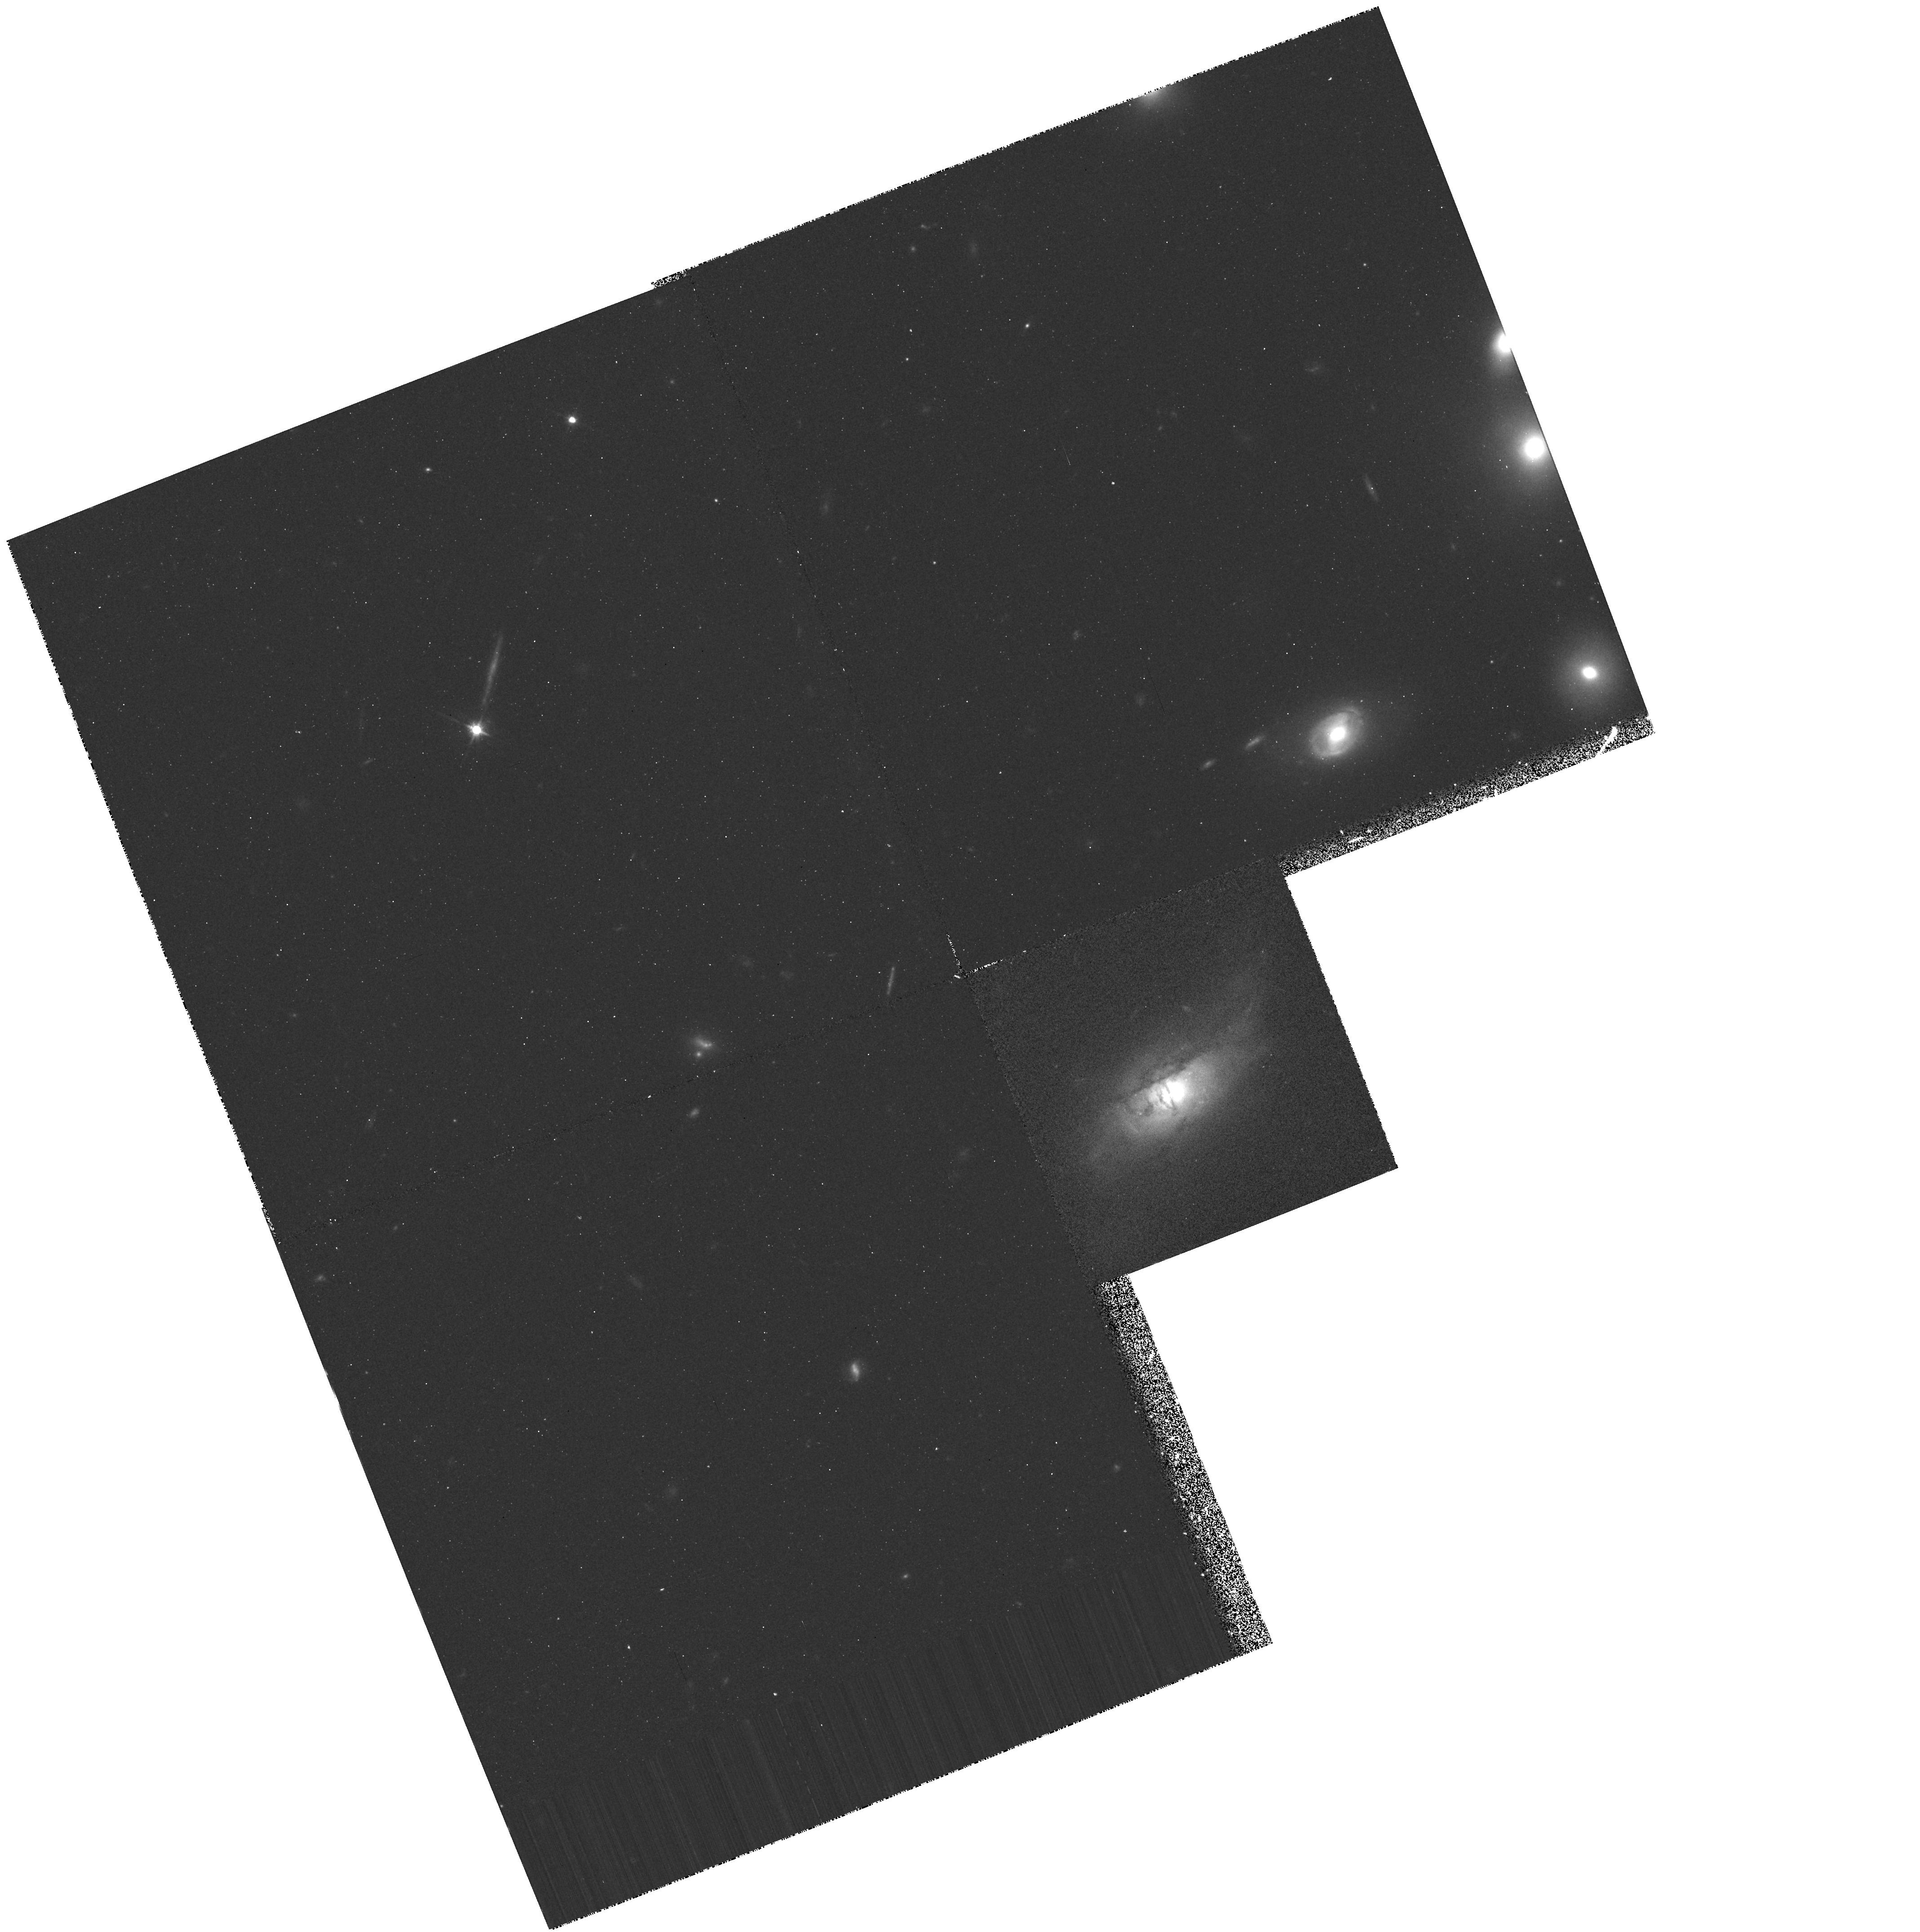
Target: 3C285
Instrument: WFPC2/PC
Filter: F702W
Exposure: 20 min
Observation ID: hst_5156_03_wfpc2_pc_f702w_u25d03

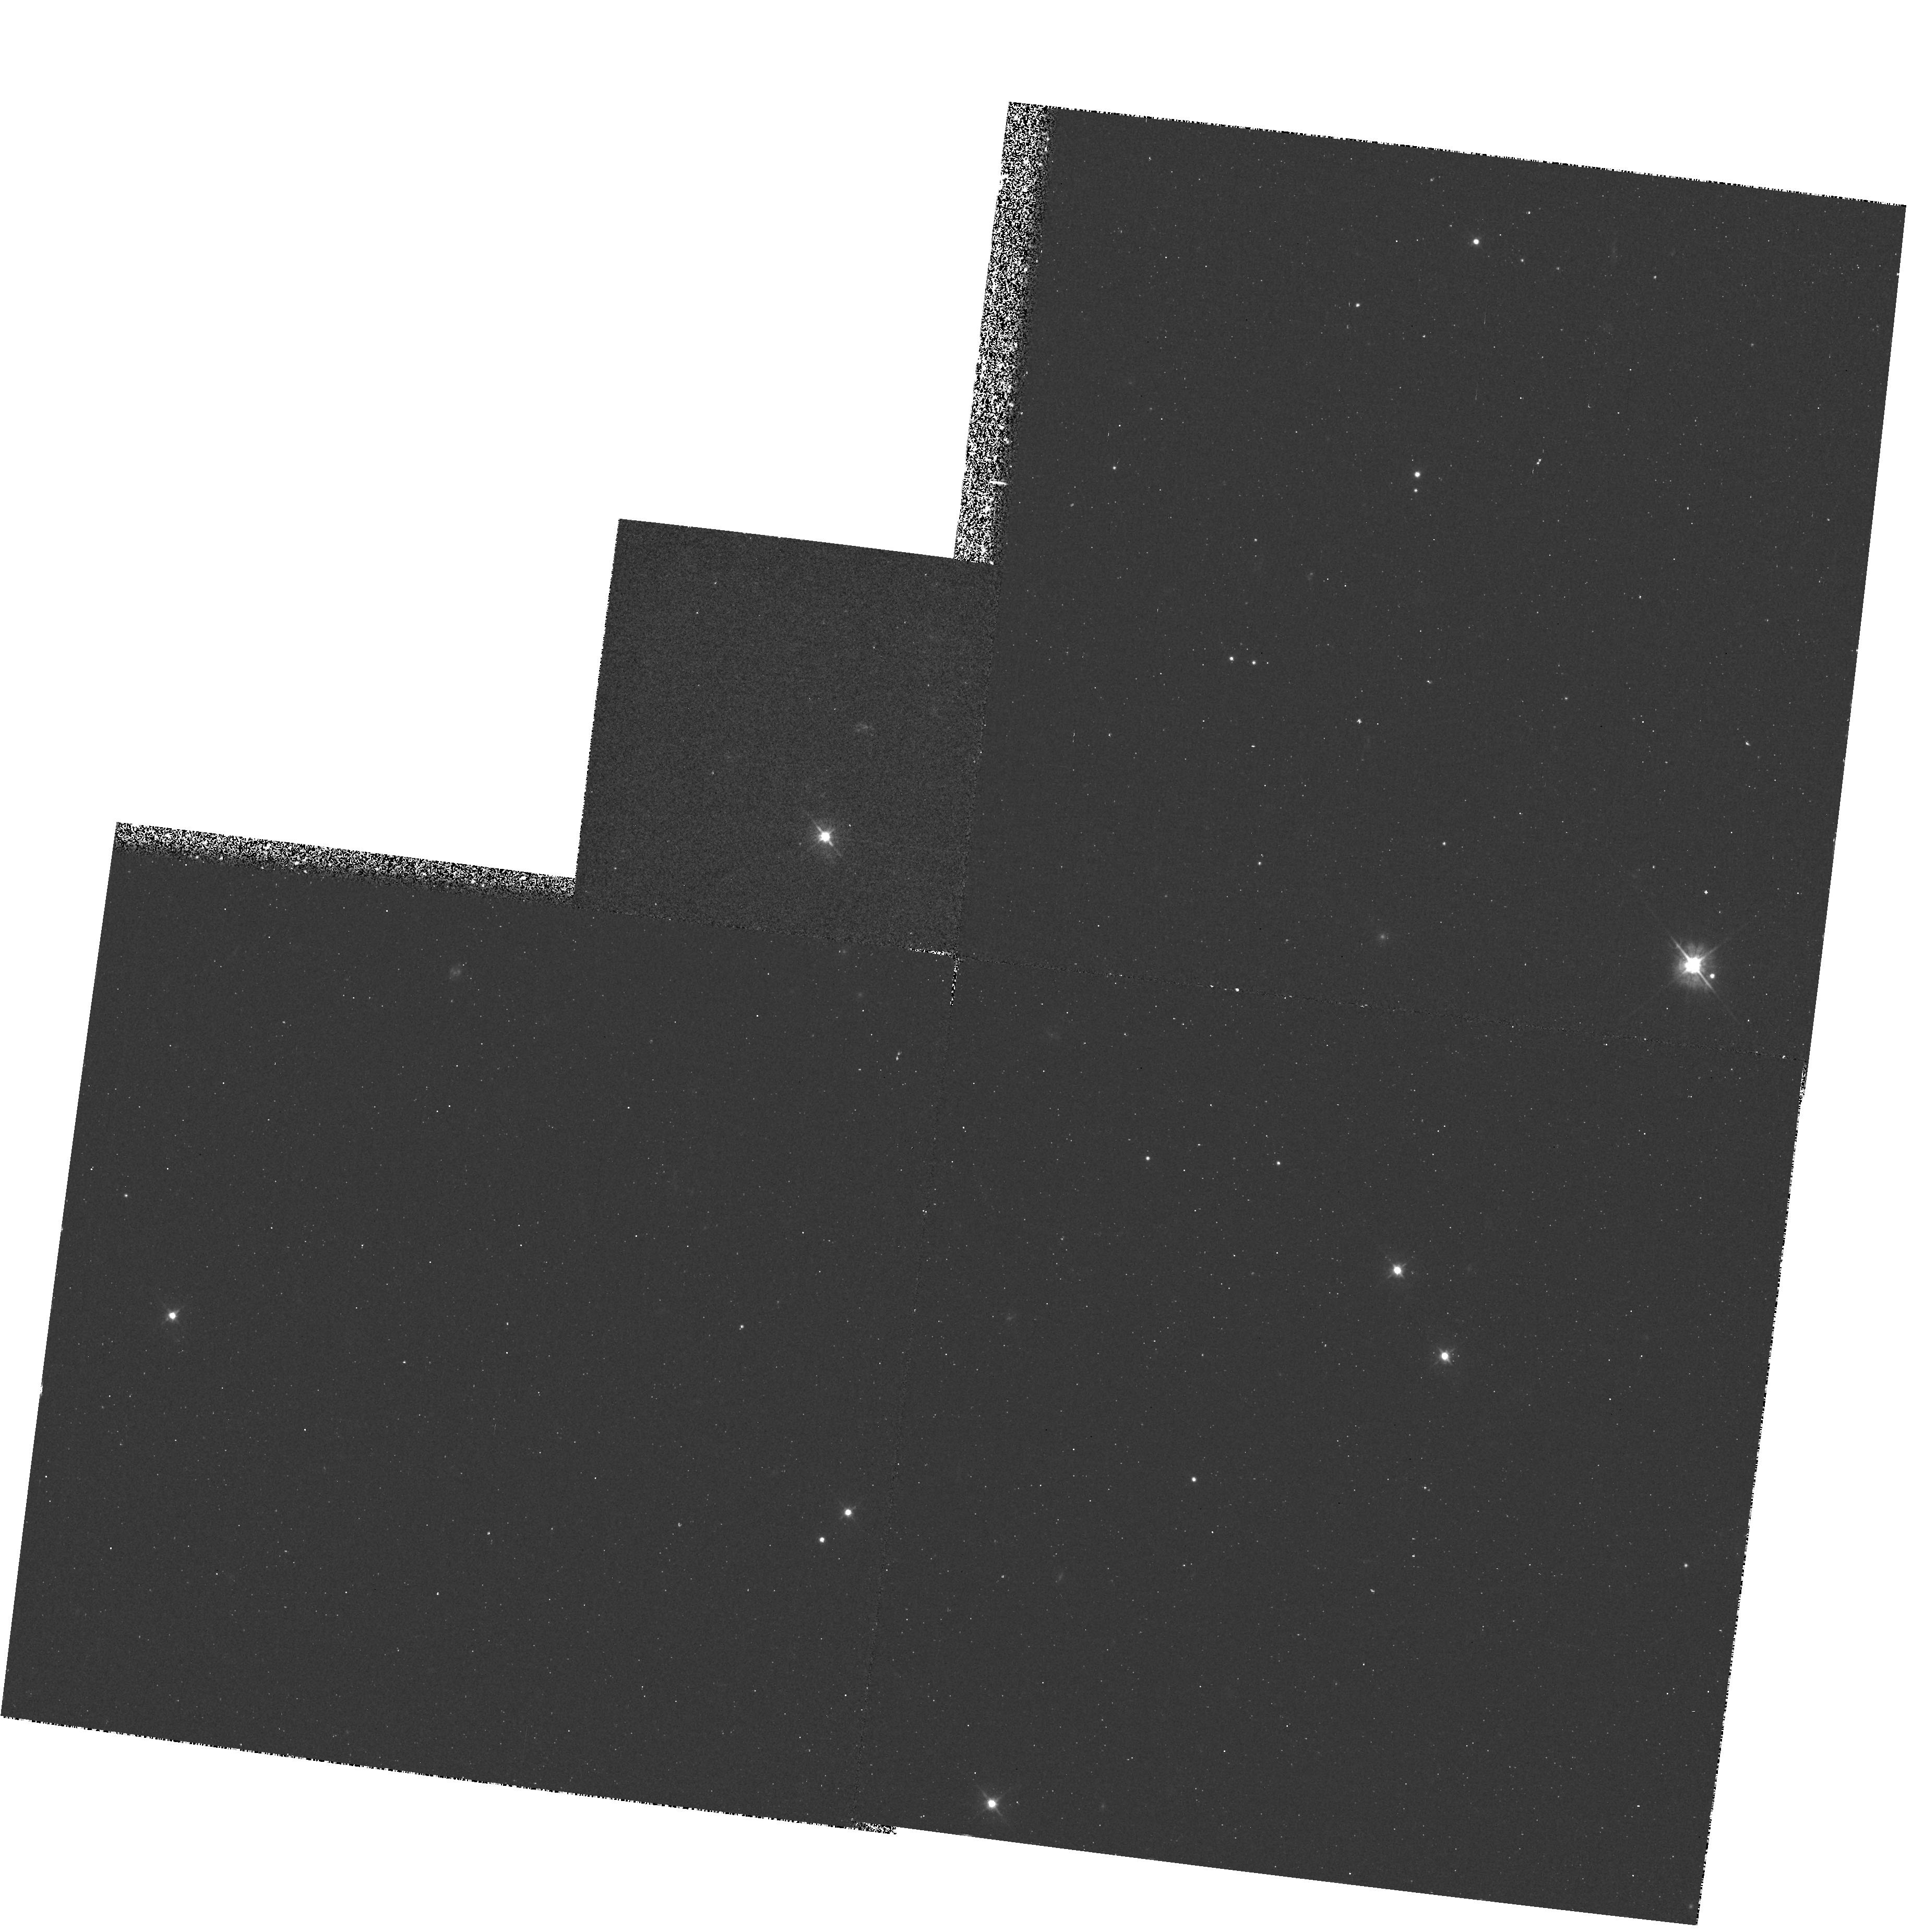
Target: 0812+020
Instrument: WFPC2/PC
Filter: F450W
Exposure: 20 min
Observation ID: hst_5156_02_wfpc2_pc_f450w_u25d02

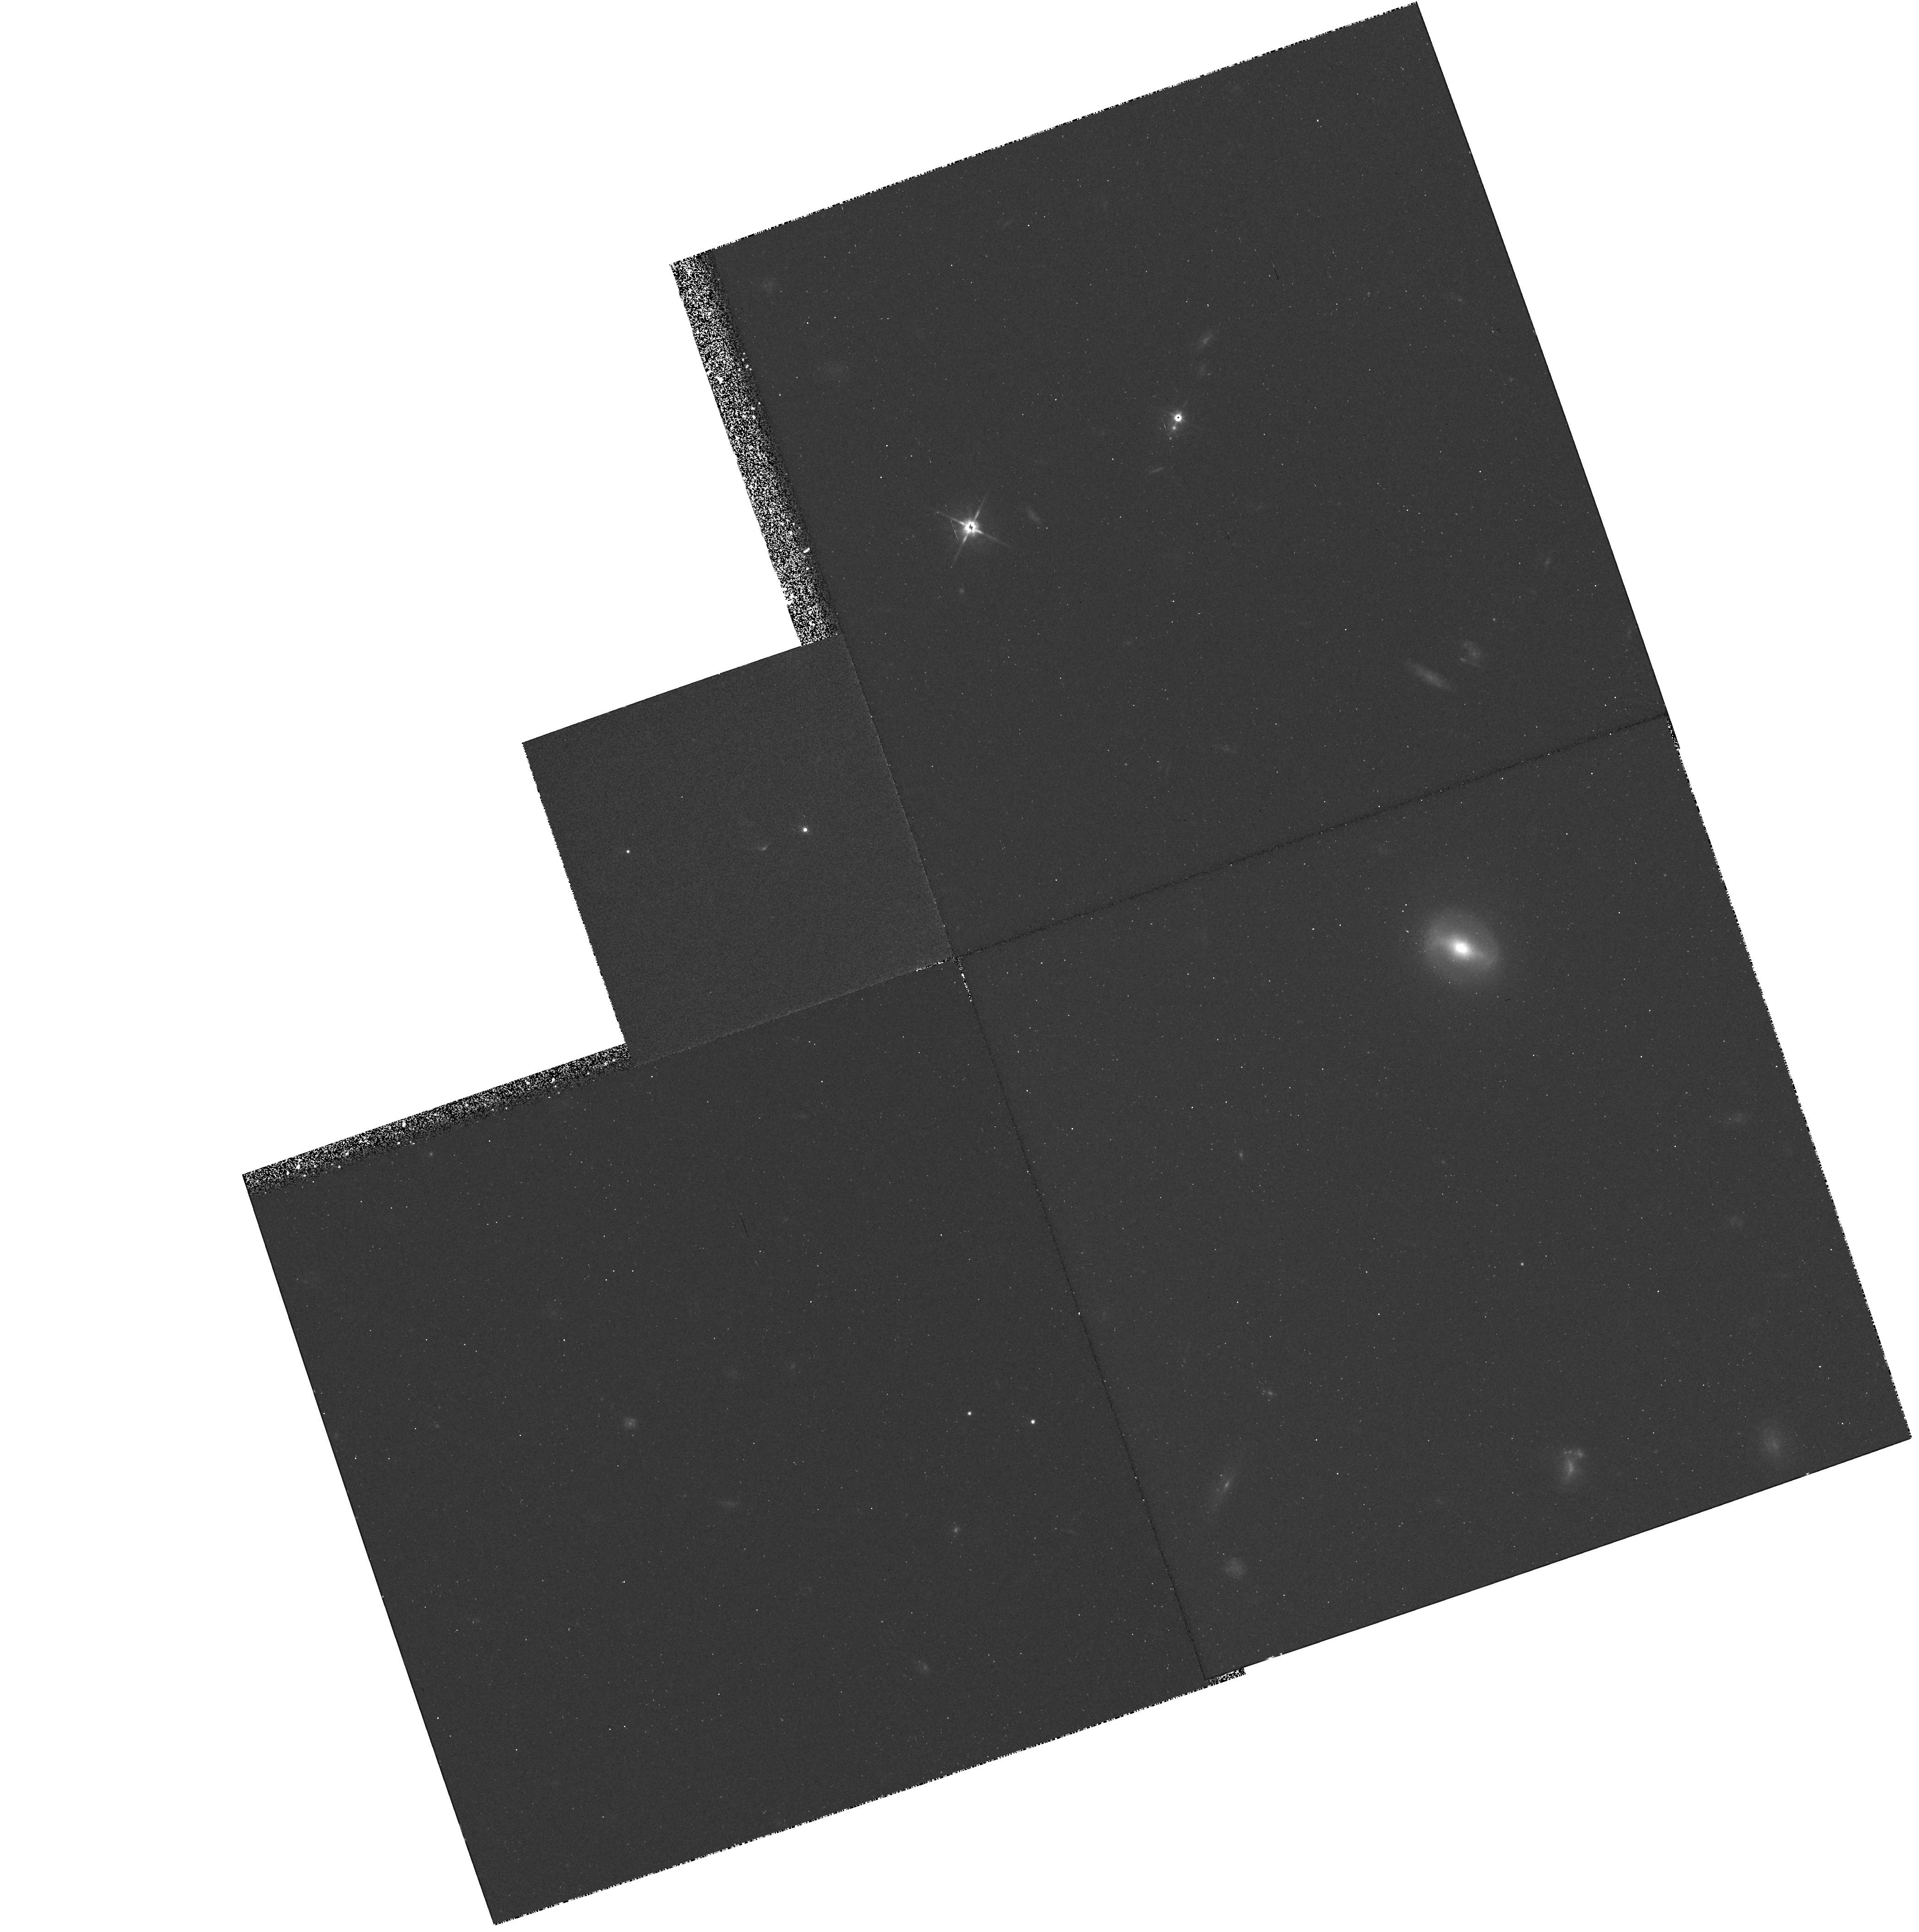
Target: 3C33S
Instrument: WFPC2/PC
Filter: F702W
Exposure: 40 min
Observation ID: hst_5156_01_wfpc2_pc_f702w_u25d01

OPTICAL EMISSION IN DOUBLE RADIO GALAXY LOBES: CYCLE 4 (PI: Crane, Philippe)

Radio hot spots associated with radio galaxies will be studied either to learn about the detailed optical morphology of optical emission already found in the vicinity of the radio emission or to search for new regions where optical emission can be seen. The observations proposed here are of double radio galaxies with compact unresolved components (at 3C resolution). Objects with known emission will be searched using the PC.